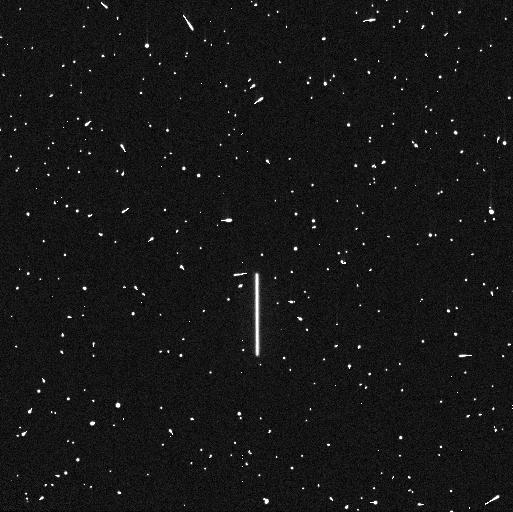
Target: P330E
Instrument: WFC3/UVIS
Filter: F225W
Exposure: 5 min
Observation ID: ie7l01ndq

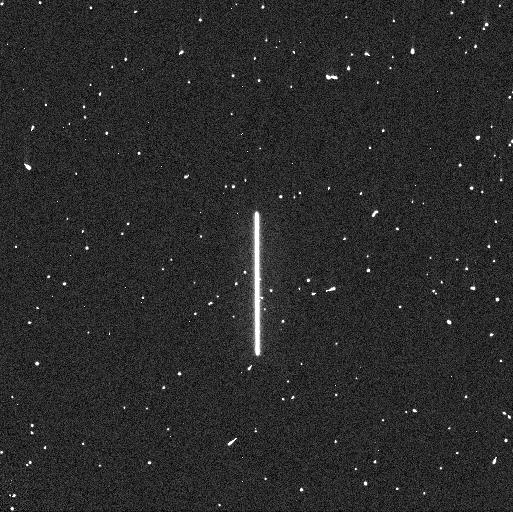
Target: P330E
Instrument: WFC3/UVIS
Filter: F275W
Exposure: 4 min
Observation ID: ie7l01neq

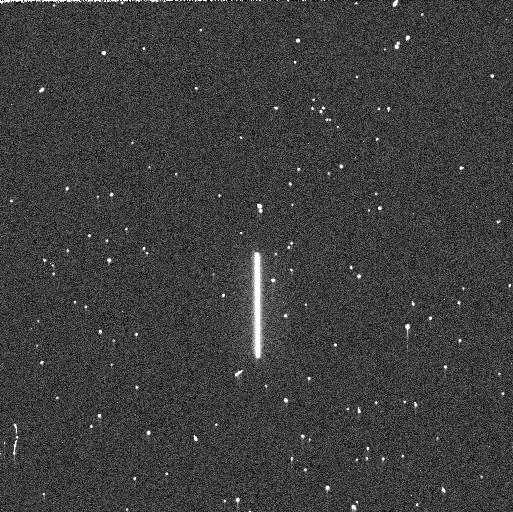
Target: P330E
Instrument: WFC3/UVIS
Filter: F275W
Exposure: 3 min
Observation ID: ie7l12rdq

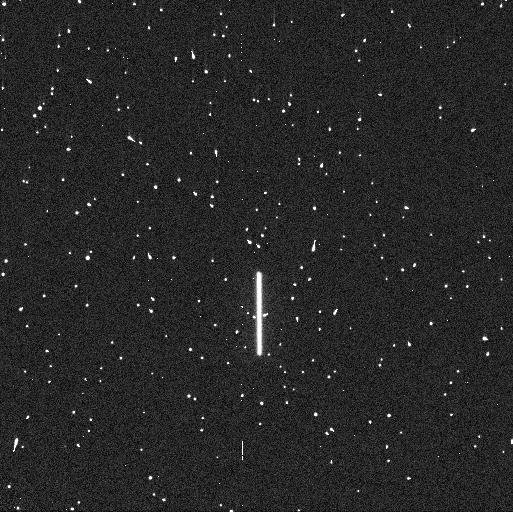
Target: P330E
Instrument: WFC3/UVIS
Filter: F225W
Exposure: 5 min
Observation ID: ie7l12r6q

WFC3 UVIS Time Dependent Sensitivity (PI: Shanahan, Clare)

This program monitors relative changes in the UVIS photometric throughput using scanned observations. Spectrophotometric standard white dwarf stars GD153 and GRW70, and G star P330E, are scanned in a subset of filters periodically over the year in a total of 12 visits. P330E is observed twice, with visits spaced out maximally over the cycle. GD153 and GRW70 are observed in 10 alternating visits (5 each) every 4-6 weeks.